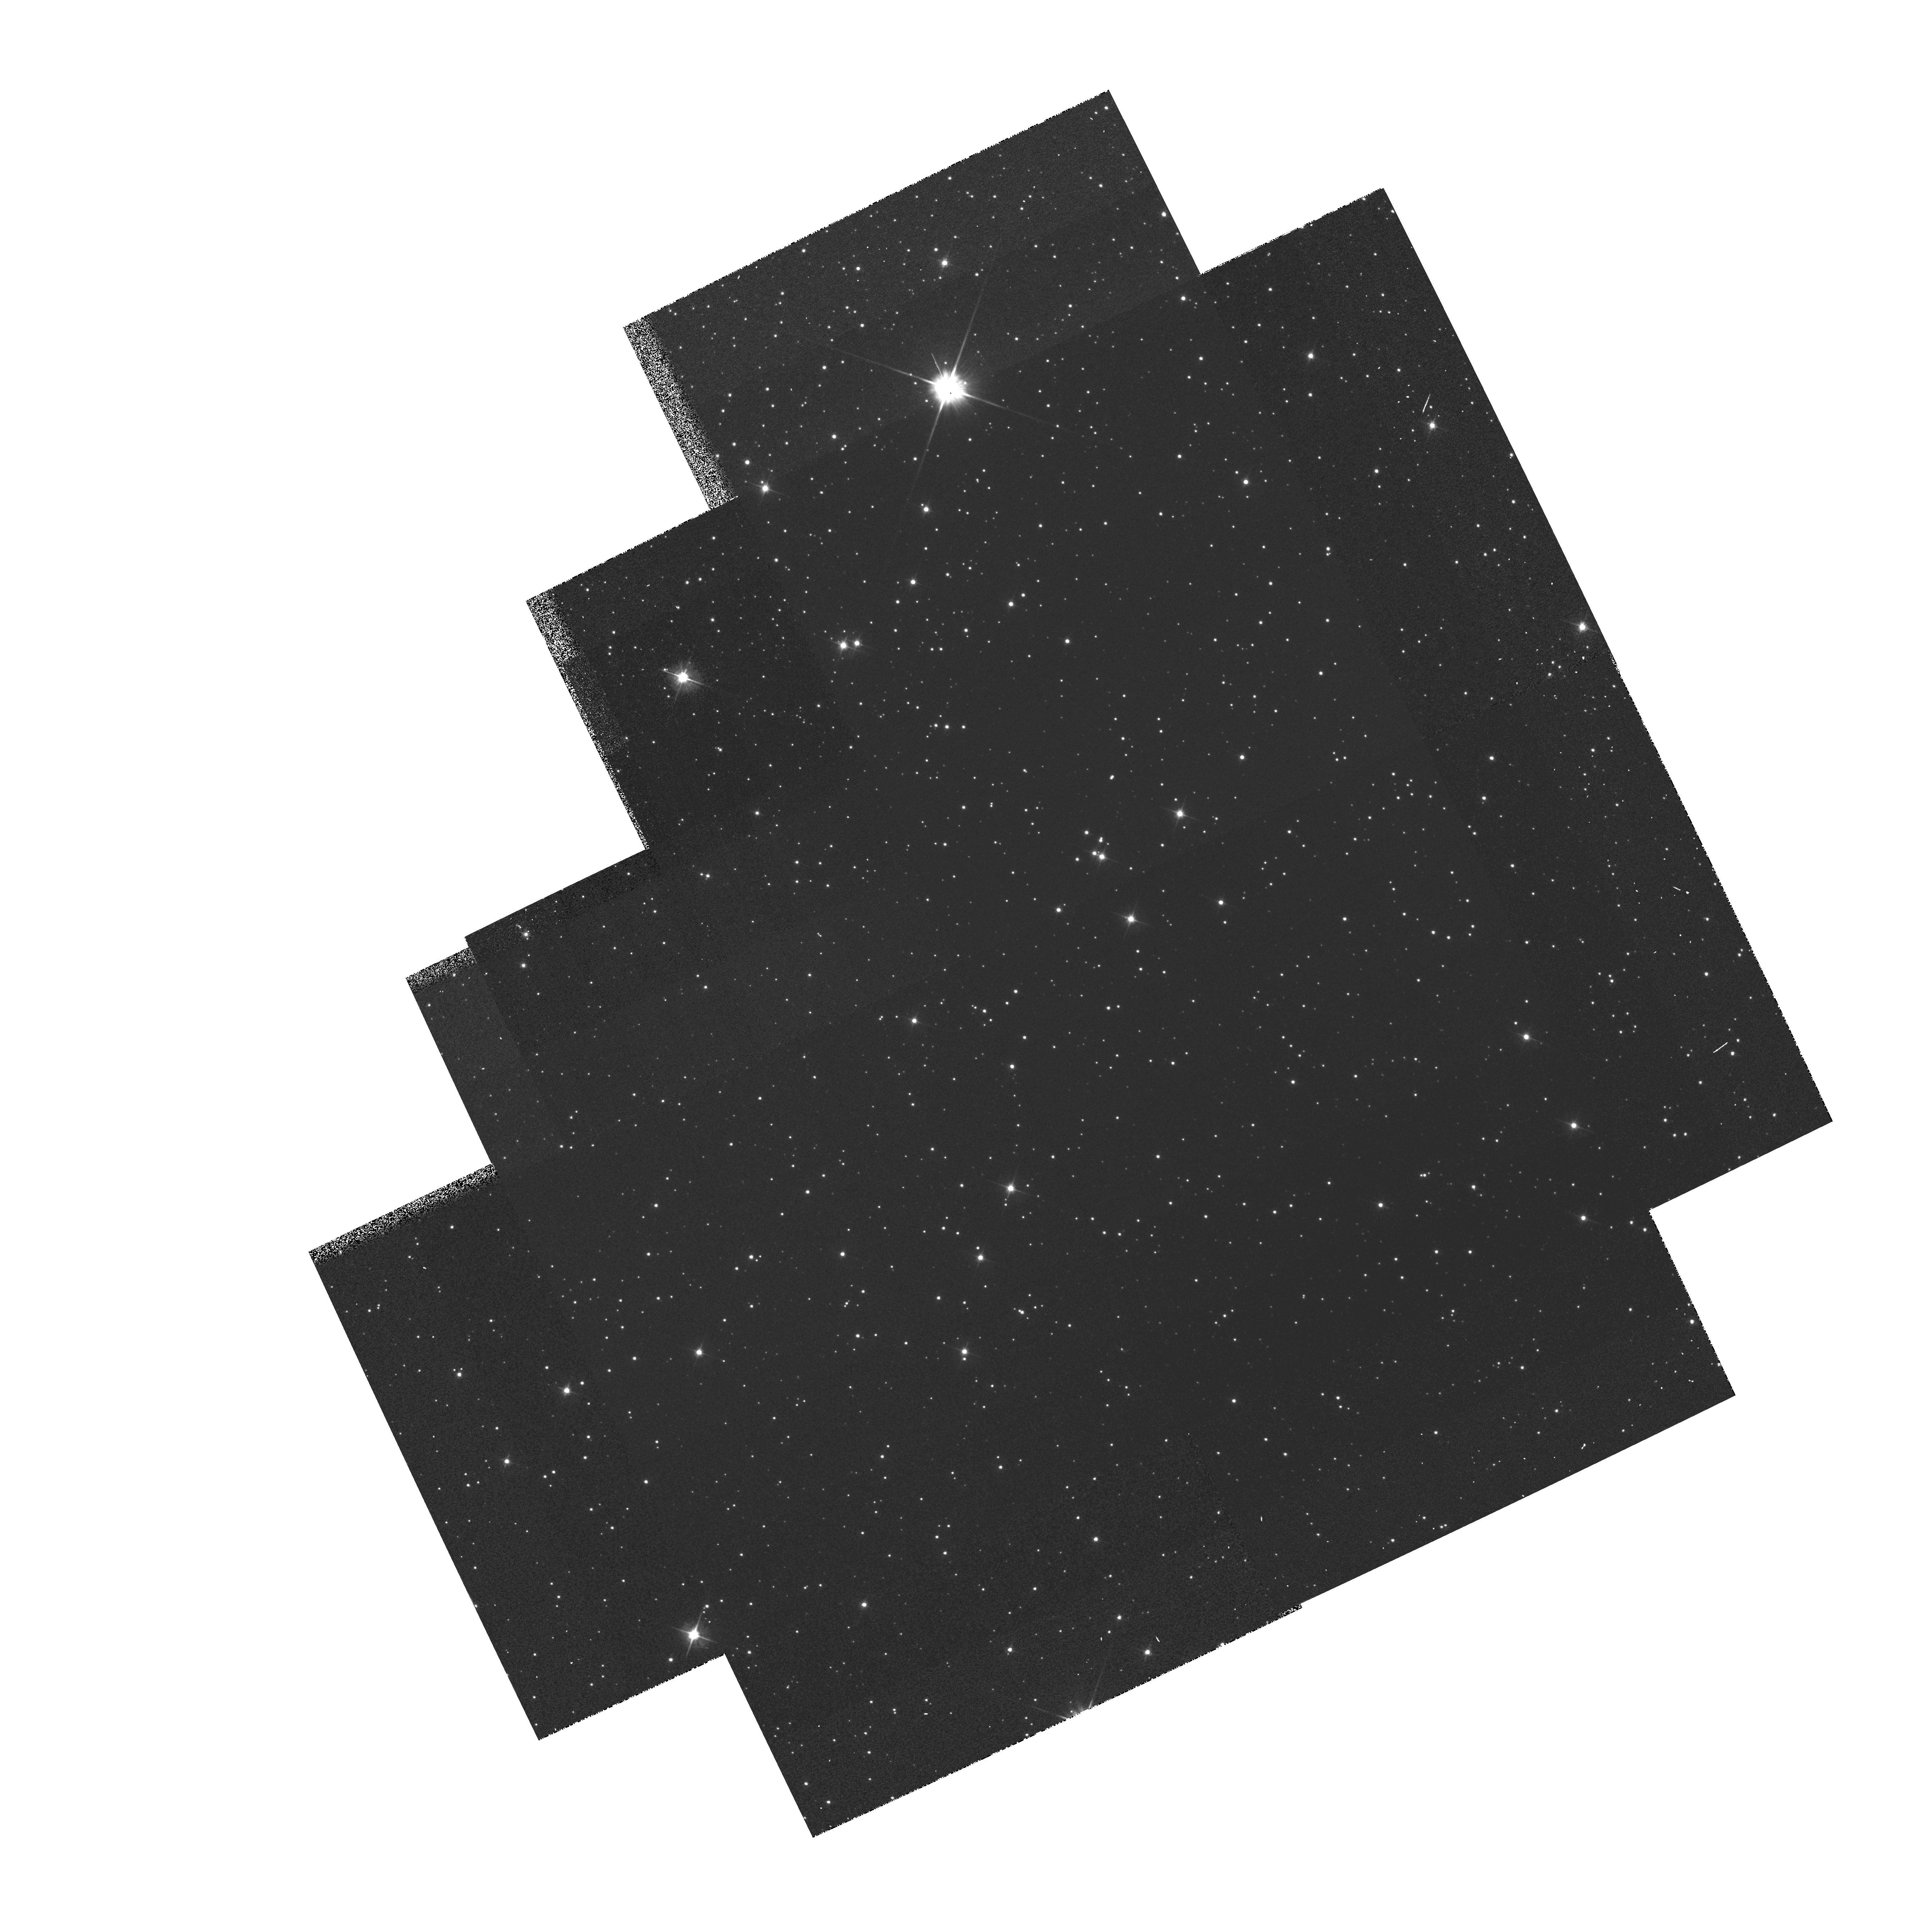
Target: OMEGA-CEN
Instrument: WFPC2/PC
Filter: F555W
Exposure: 6 min
Observation ID: hst_5646_01_wfpc2_pc_f555w_u2f301

WF/PC2 CYCLE 4 CAL: CTE DITHER TEST (PI: Clampin, Mark)

Previous photometric analysis of the Omega Cen field has revealed an apparent 10% ramp across each CCD in the direction of the columns (parallel register). Flatfielding does not remove the effect nor does it appear to be intrinsic to the flatfields; it is also seen in cosmic ray analysis of long dark frames. The purpose of this proposal is to quantify the effect in an efficient manner by obtaining five images (each offset slightly from the previous one) of the Omega Cen photometric field along the WFPC2 X direction and four images along the Y direction, again each image offset somewhat from the previous ones. The pointings, specified with postargs, will be arranged to ensure the maximum starfield overlap. The F555W filter is used along with the exposure times from the IDT's SMOV dither test, which will facilitate direct comparisons with the earlier data.